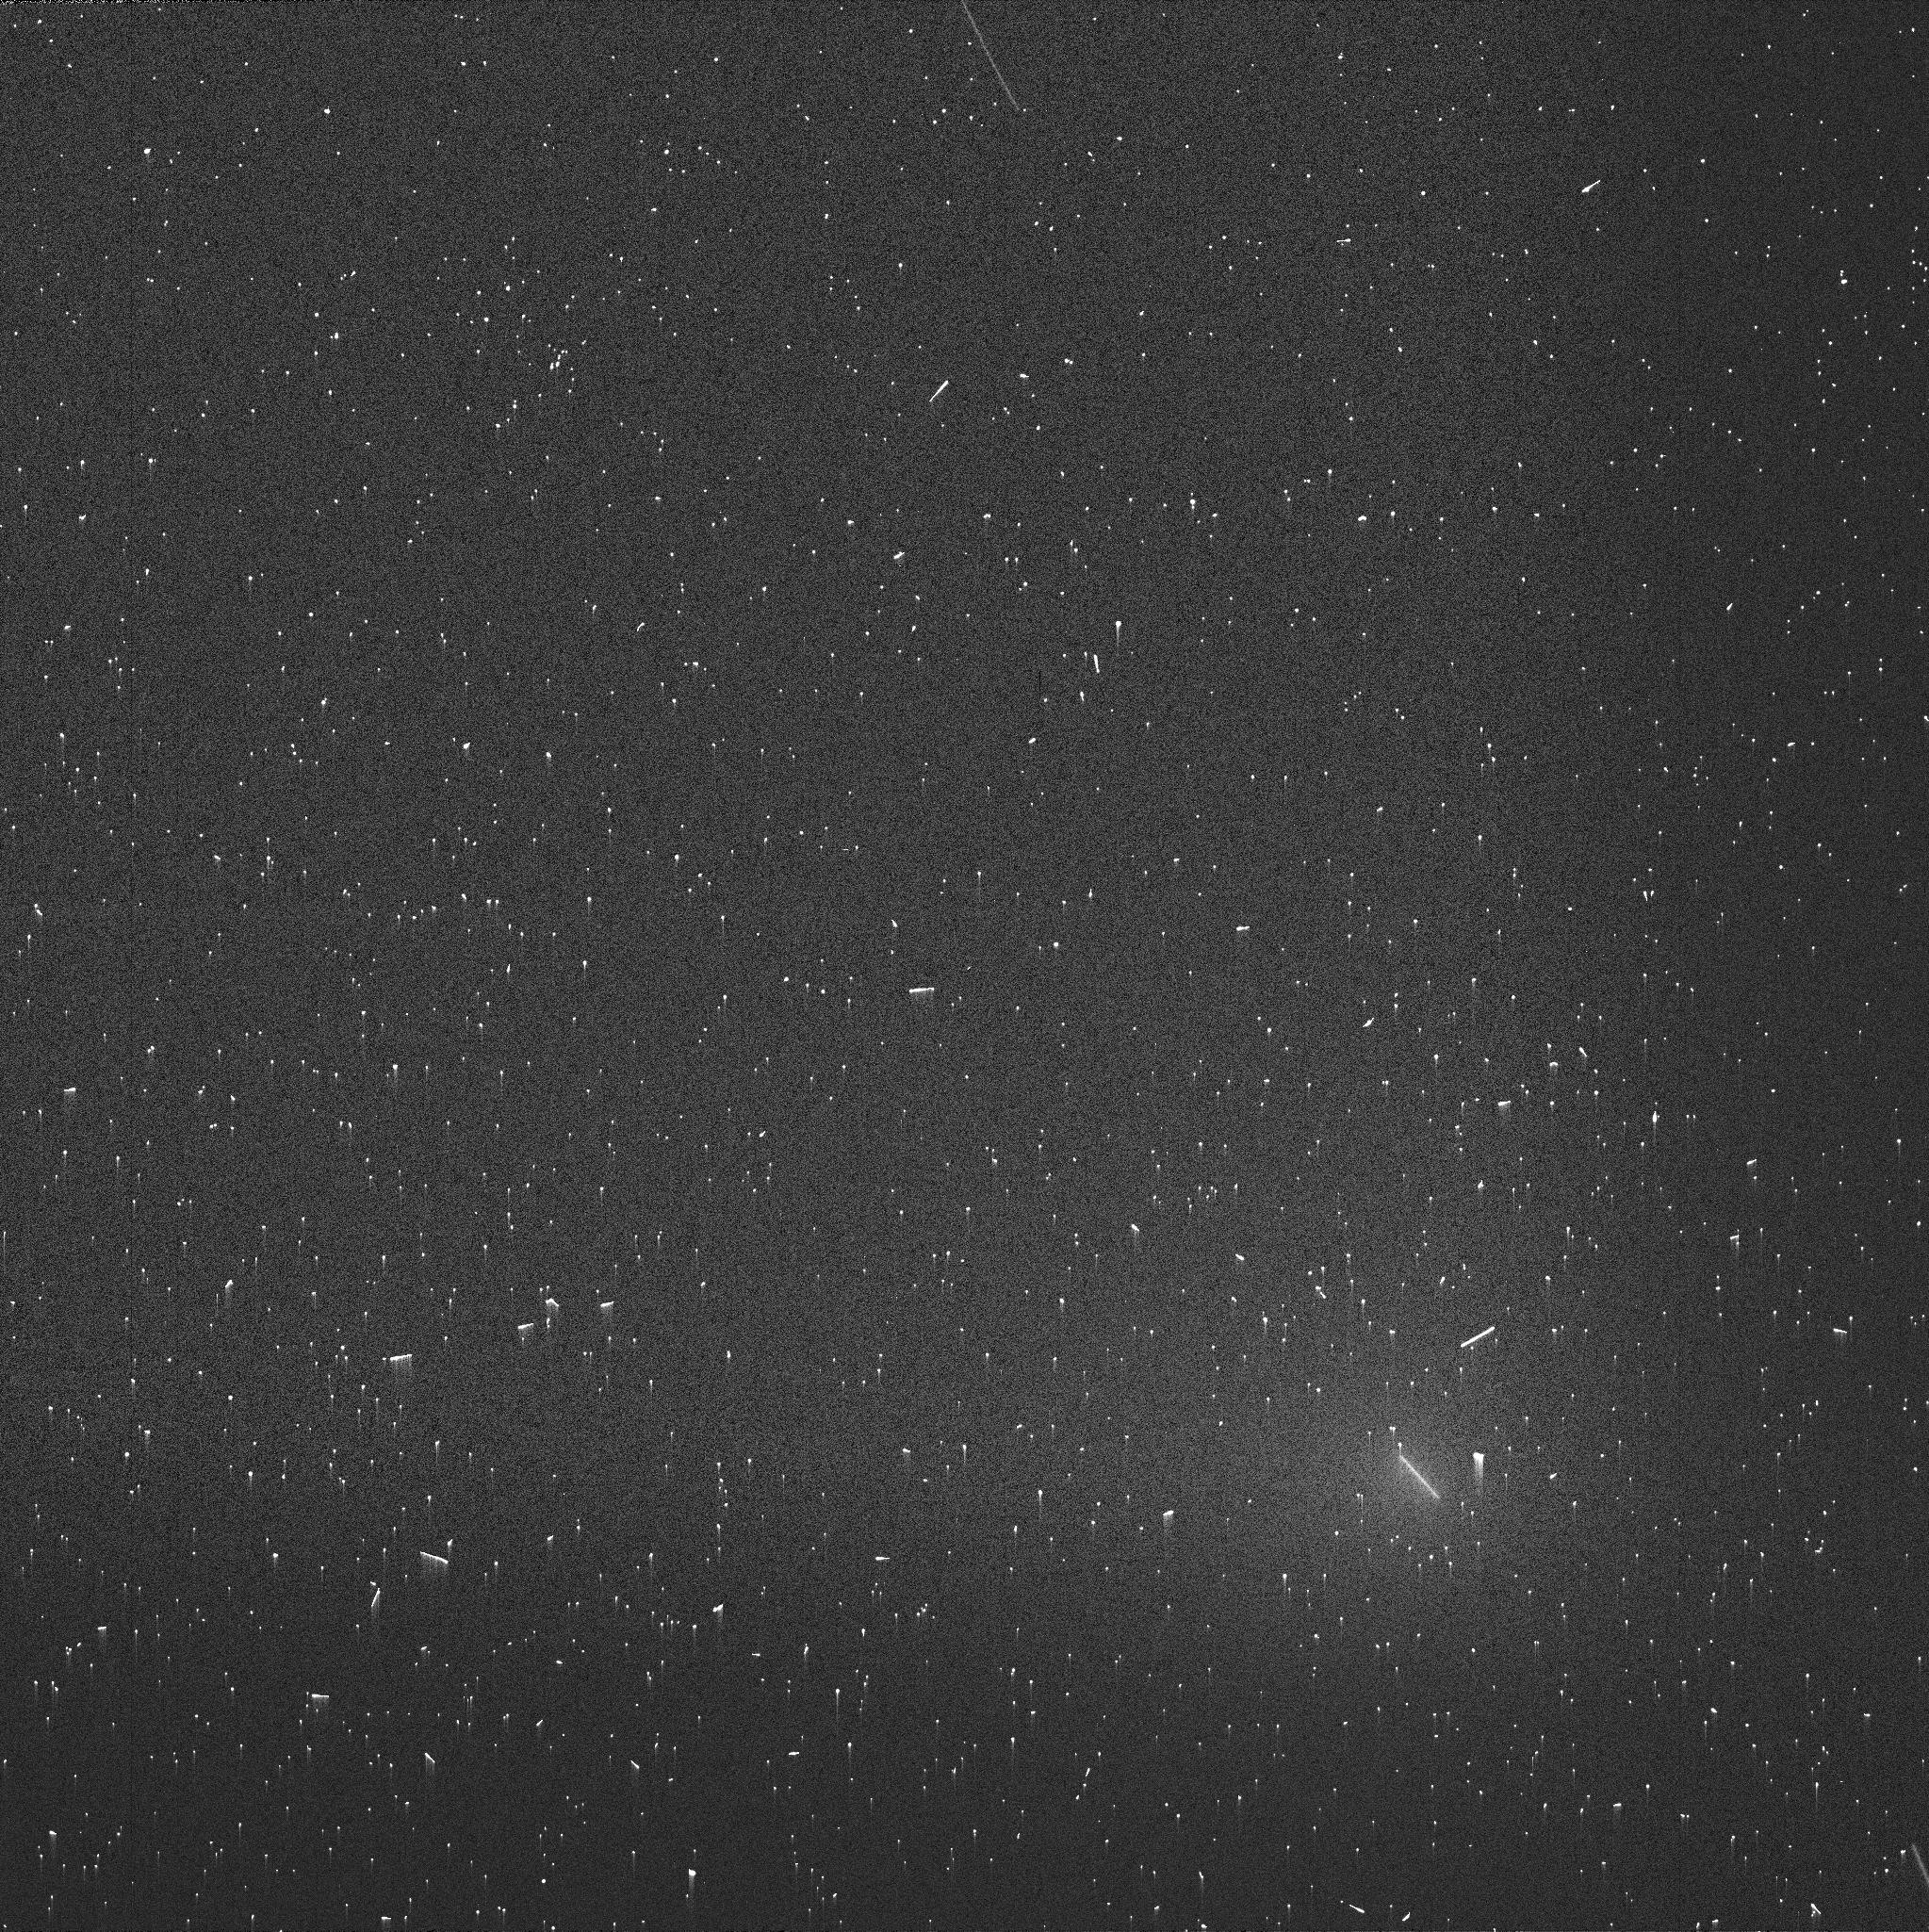
Target: 46P-WIRTANEN-V95-88
Instrument: WFC3/UVIS
Filter: FQ387N
Exposure: 2 min
Observation ID: idpya6hpq

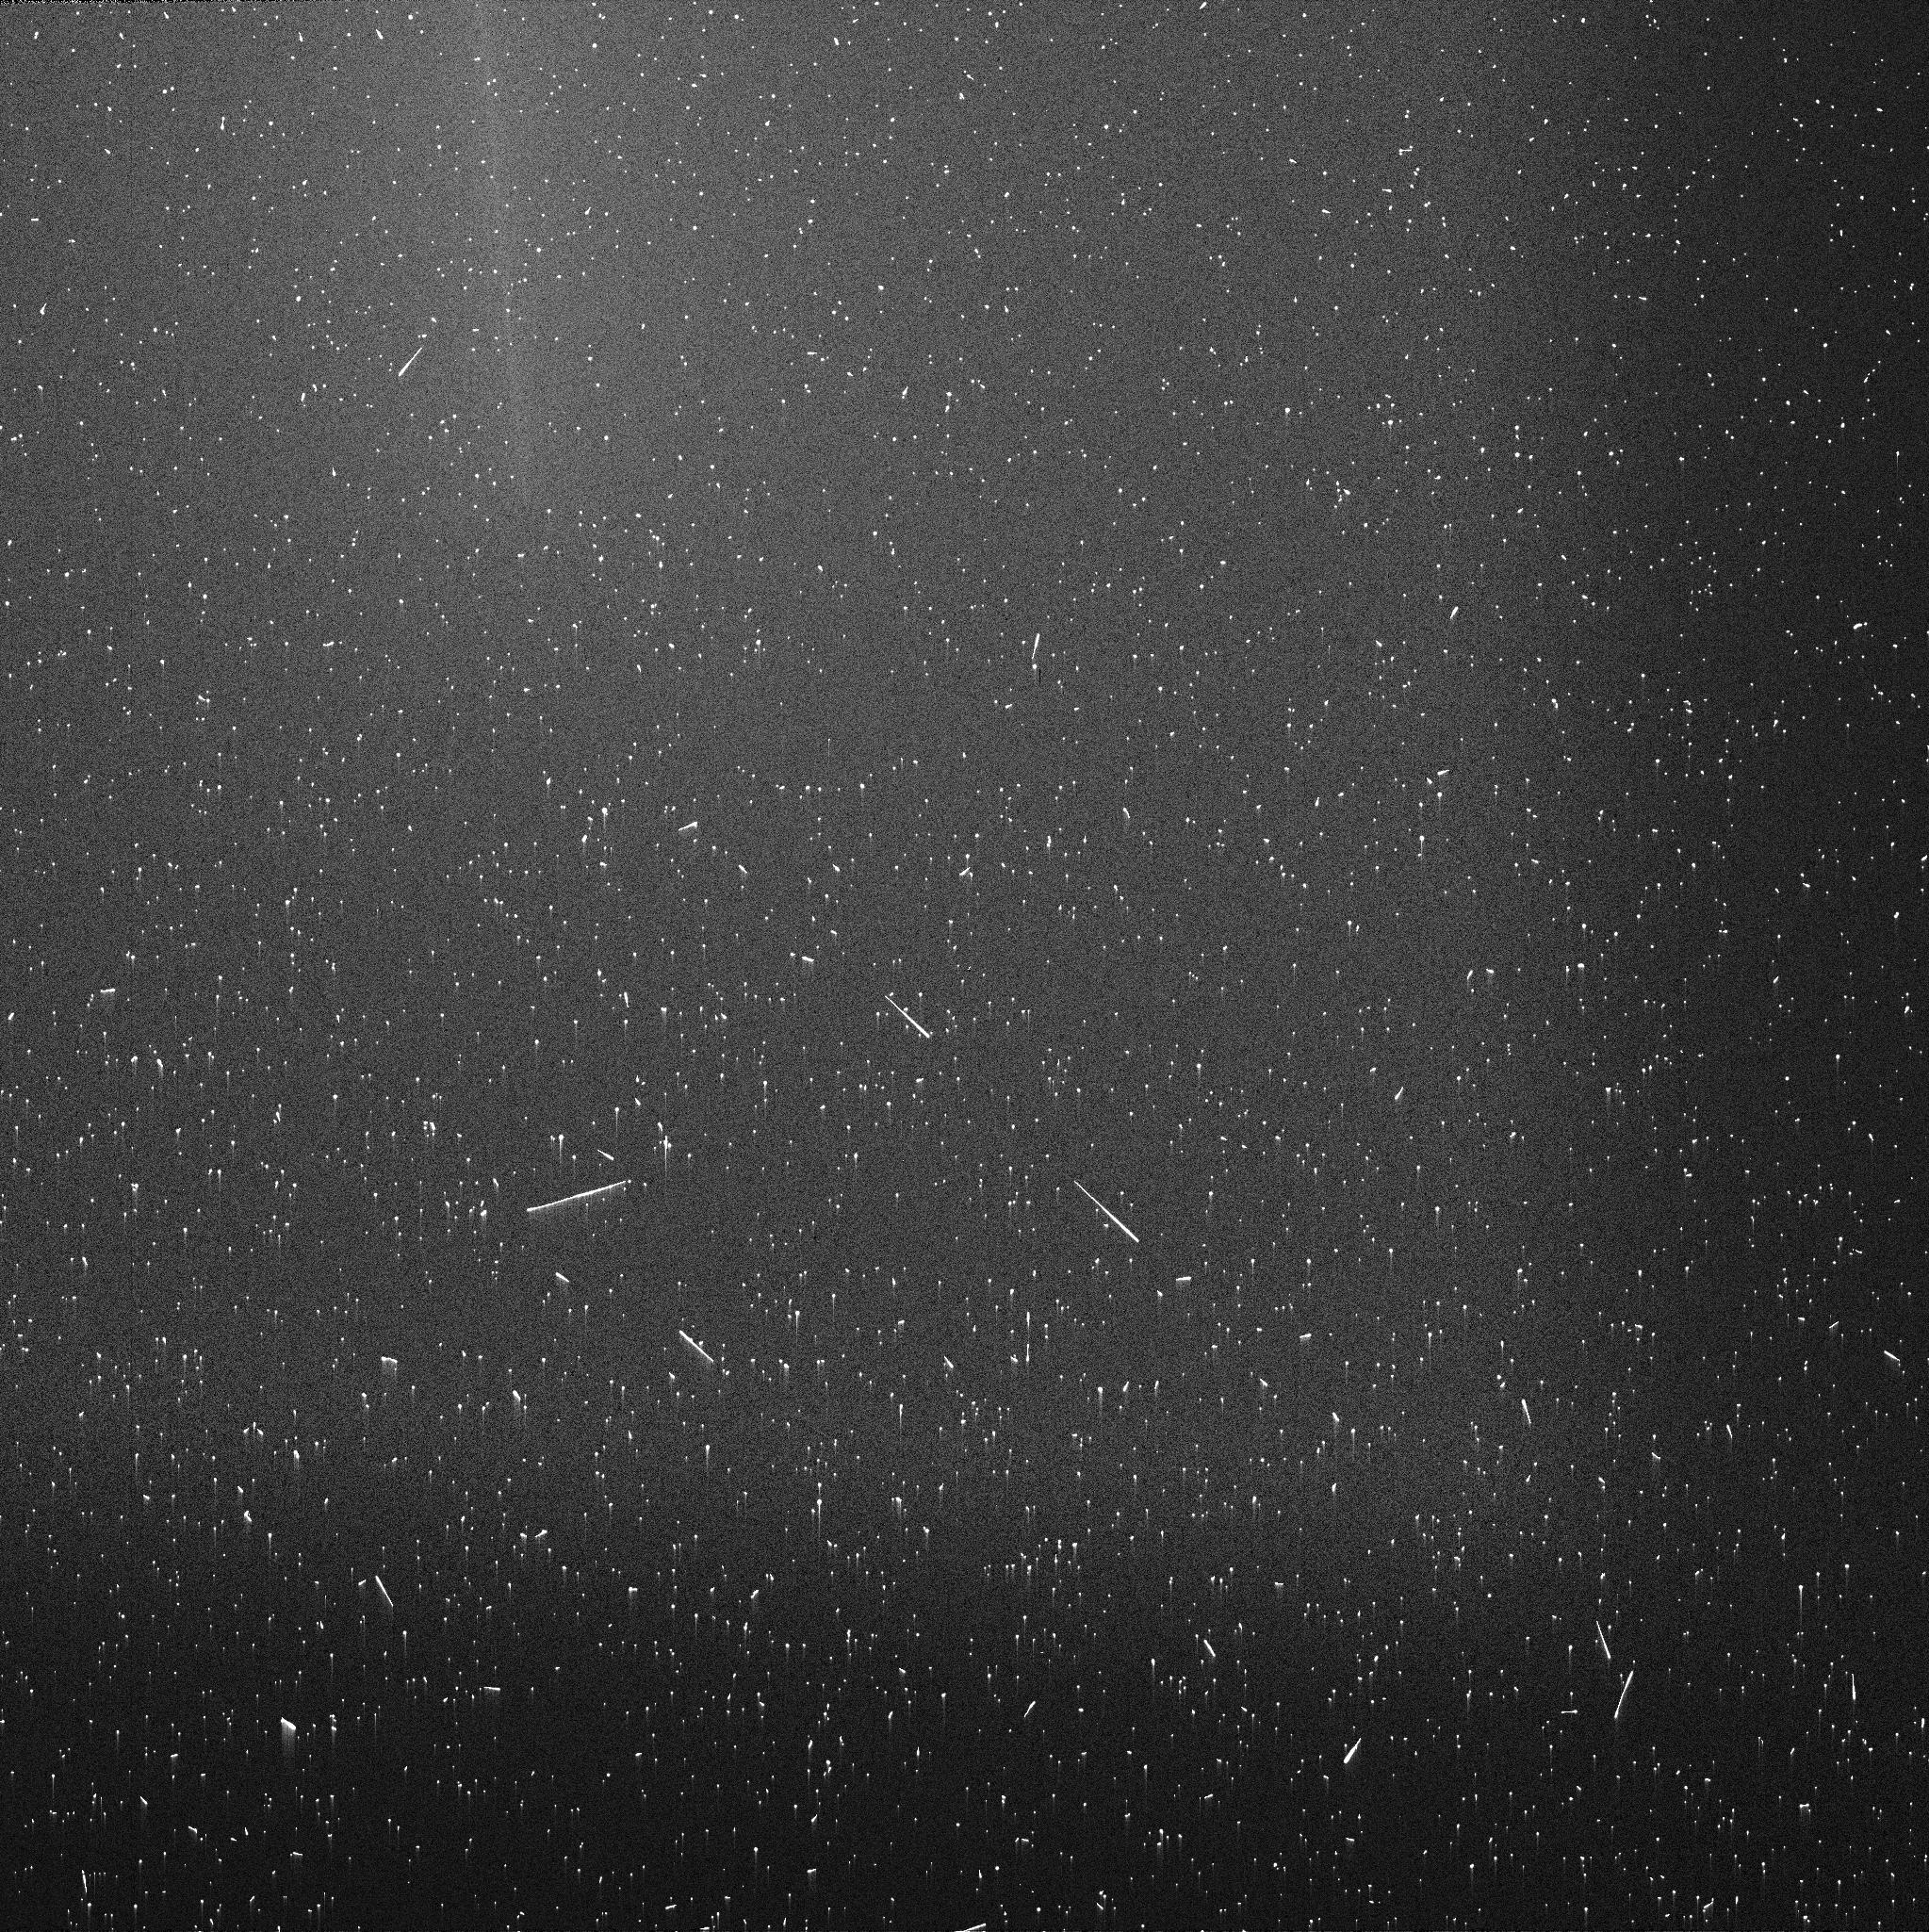
Target: 46P-WIRTANEN-V11-14
Instrument: WFC3/UVIS
Filter: FQ387N
Exposure: 6 min
Observation ID: idpyc4feq

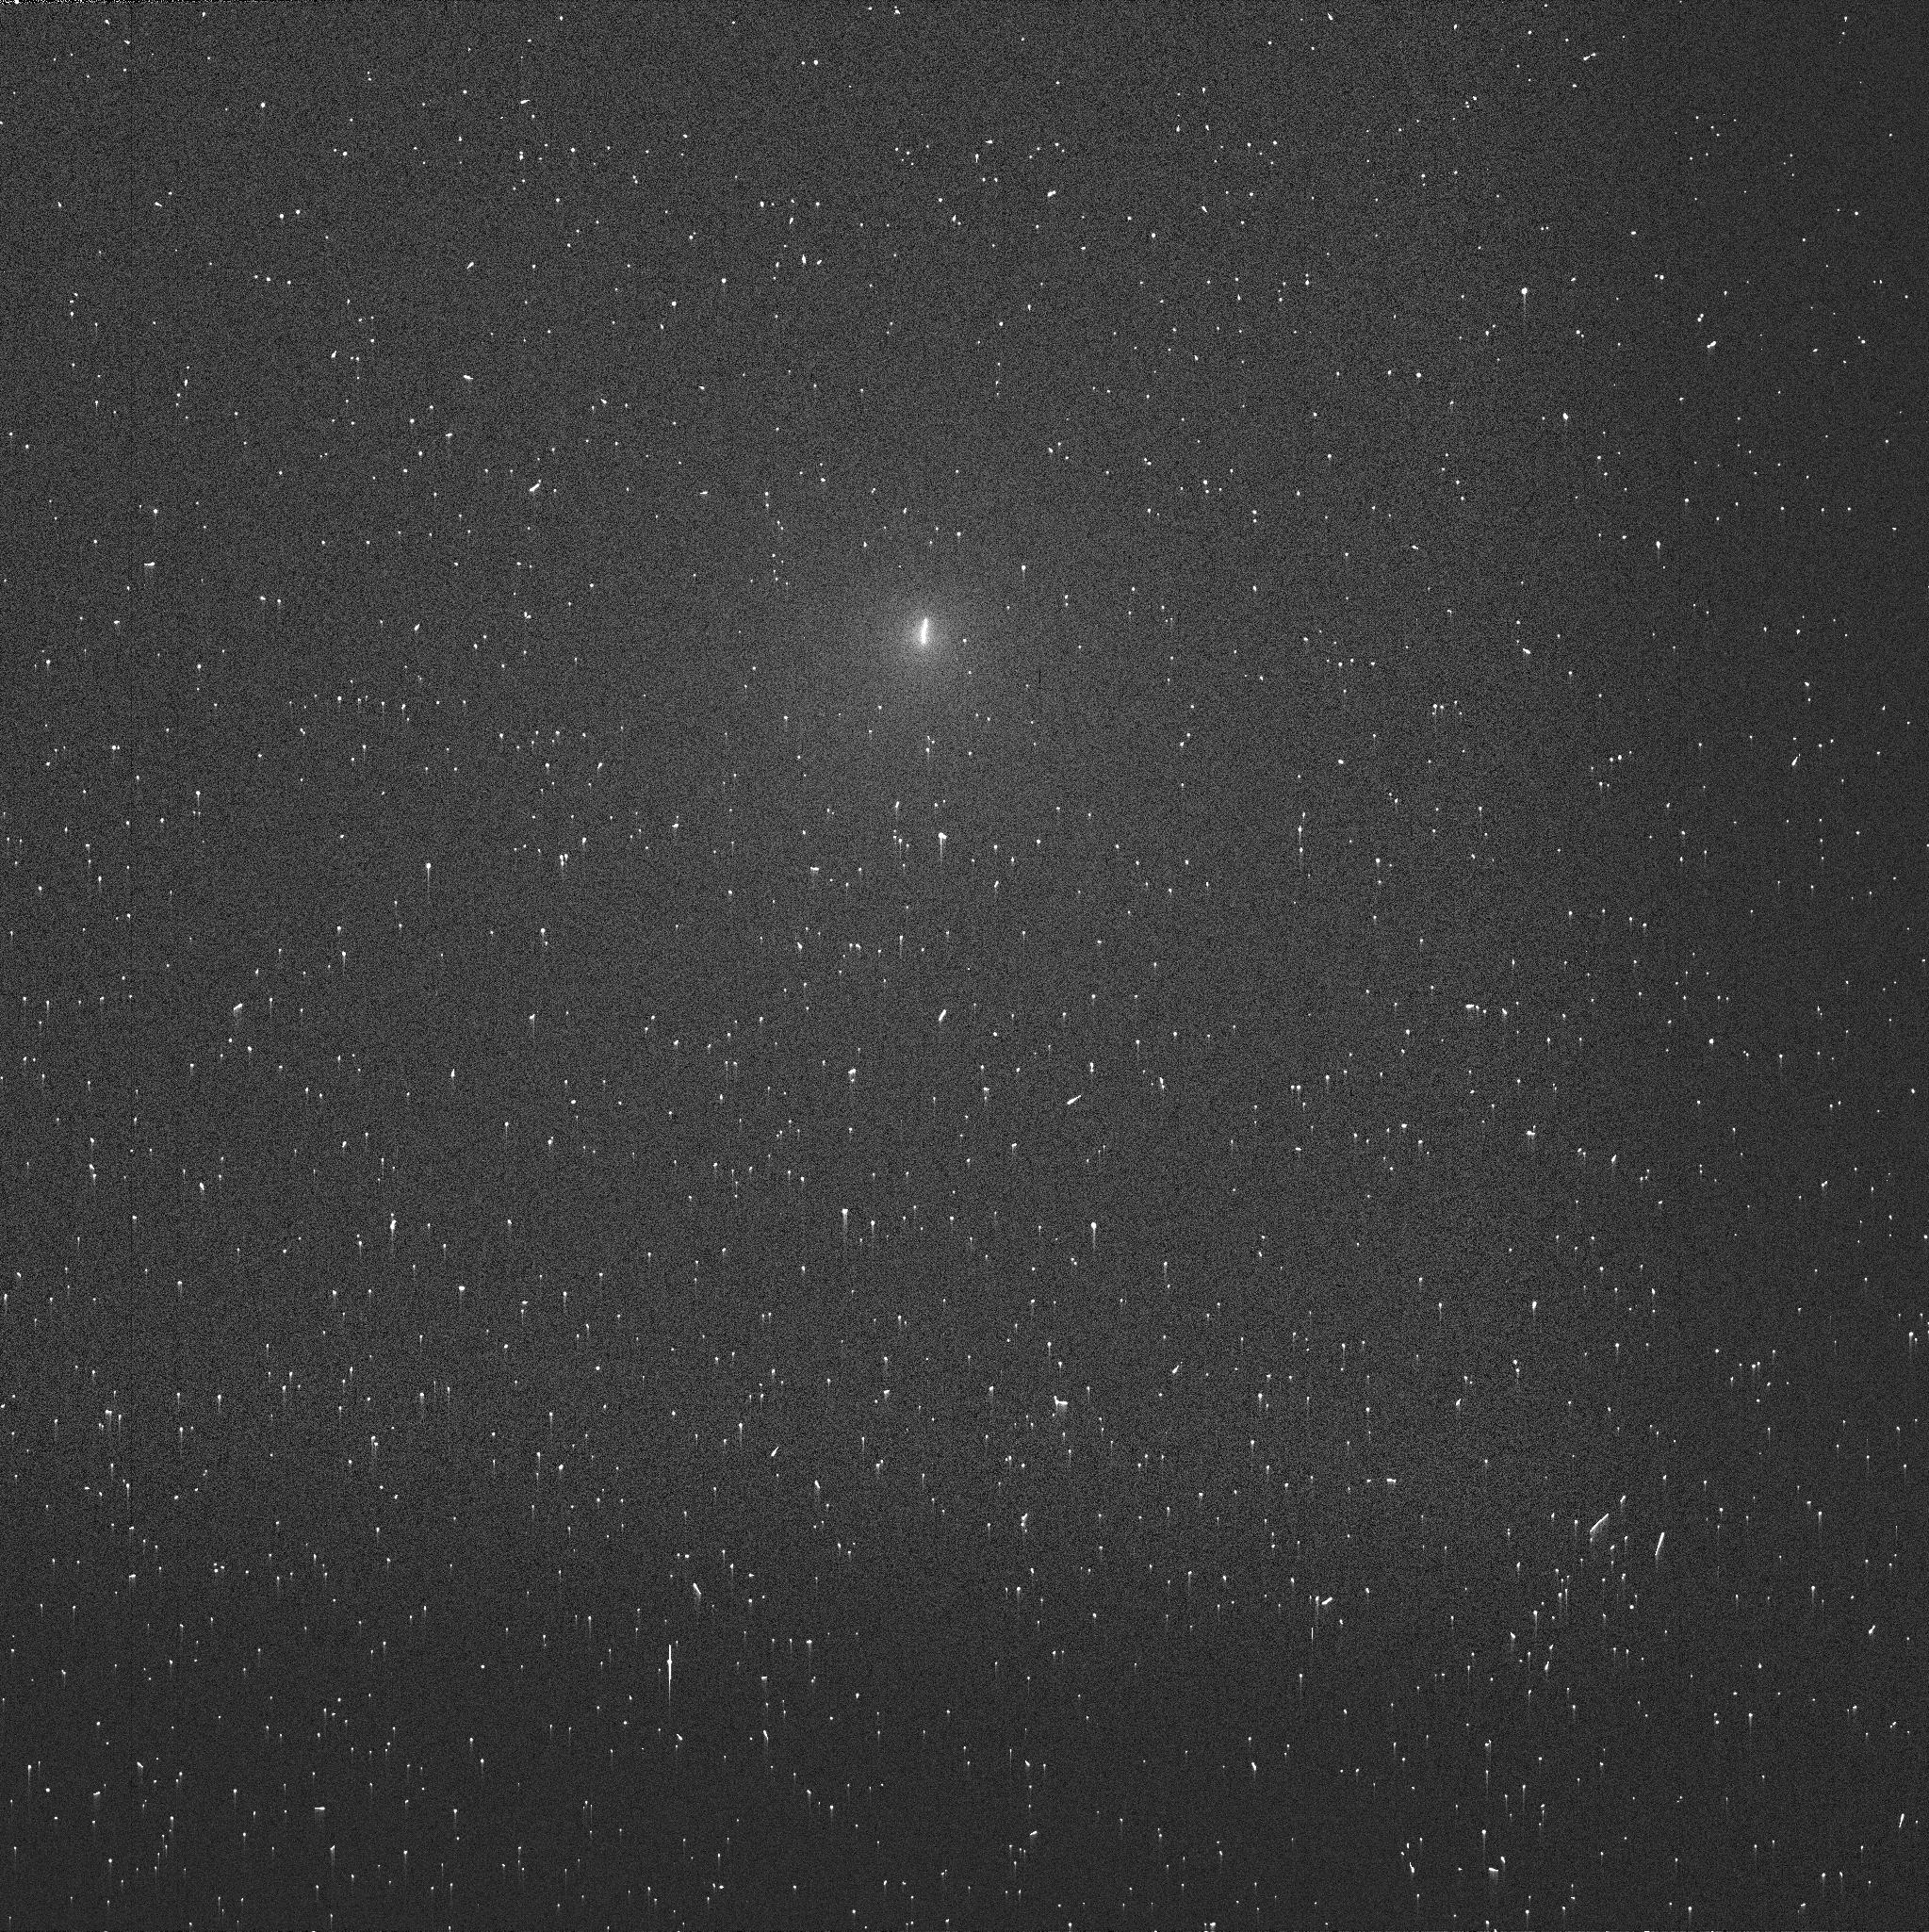
Target: 46P-WIRTANEN-V21-24
Instrument: WFC3/UVIS
Filter: FQ387N
Exposure: 2 min
Observation ID: idpyd3uxq

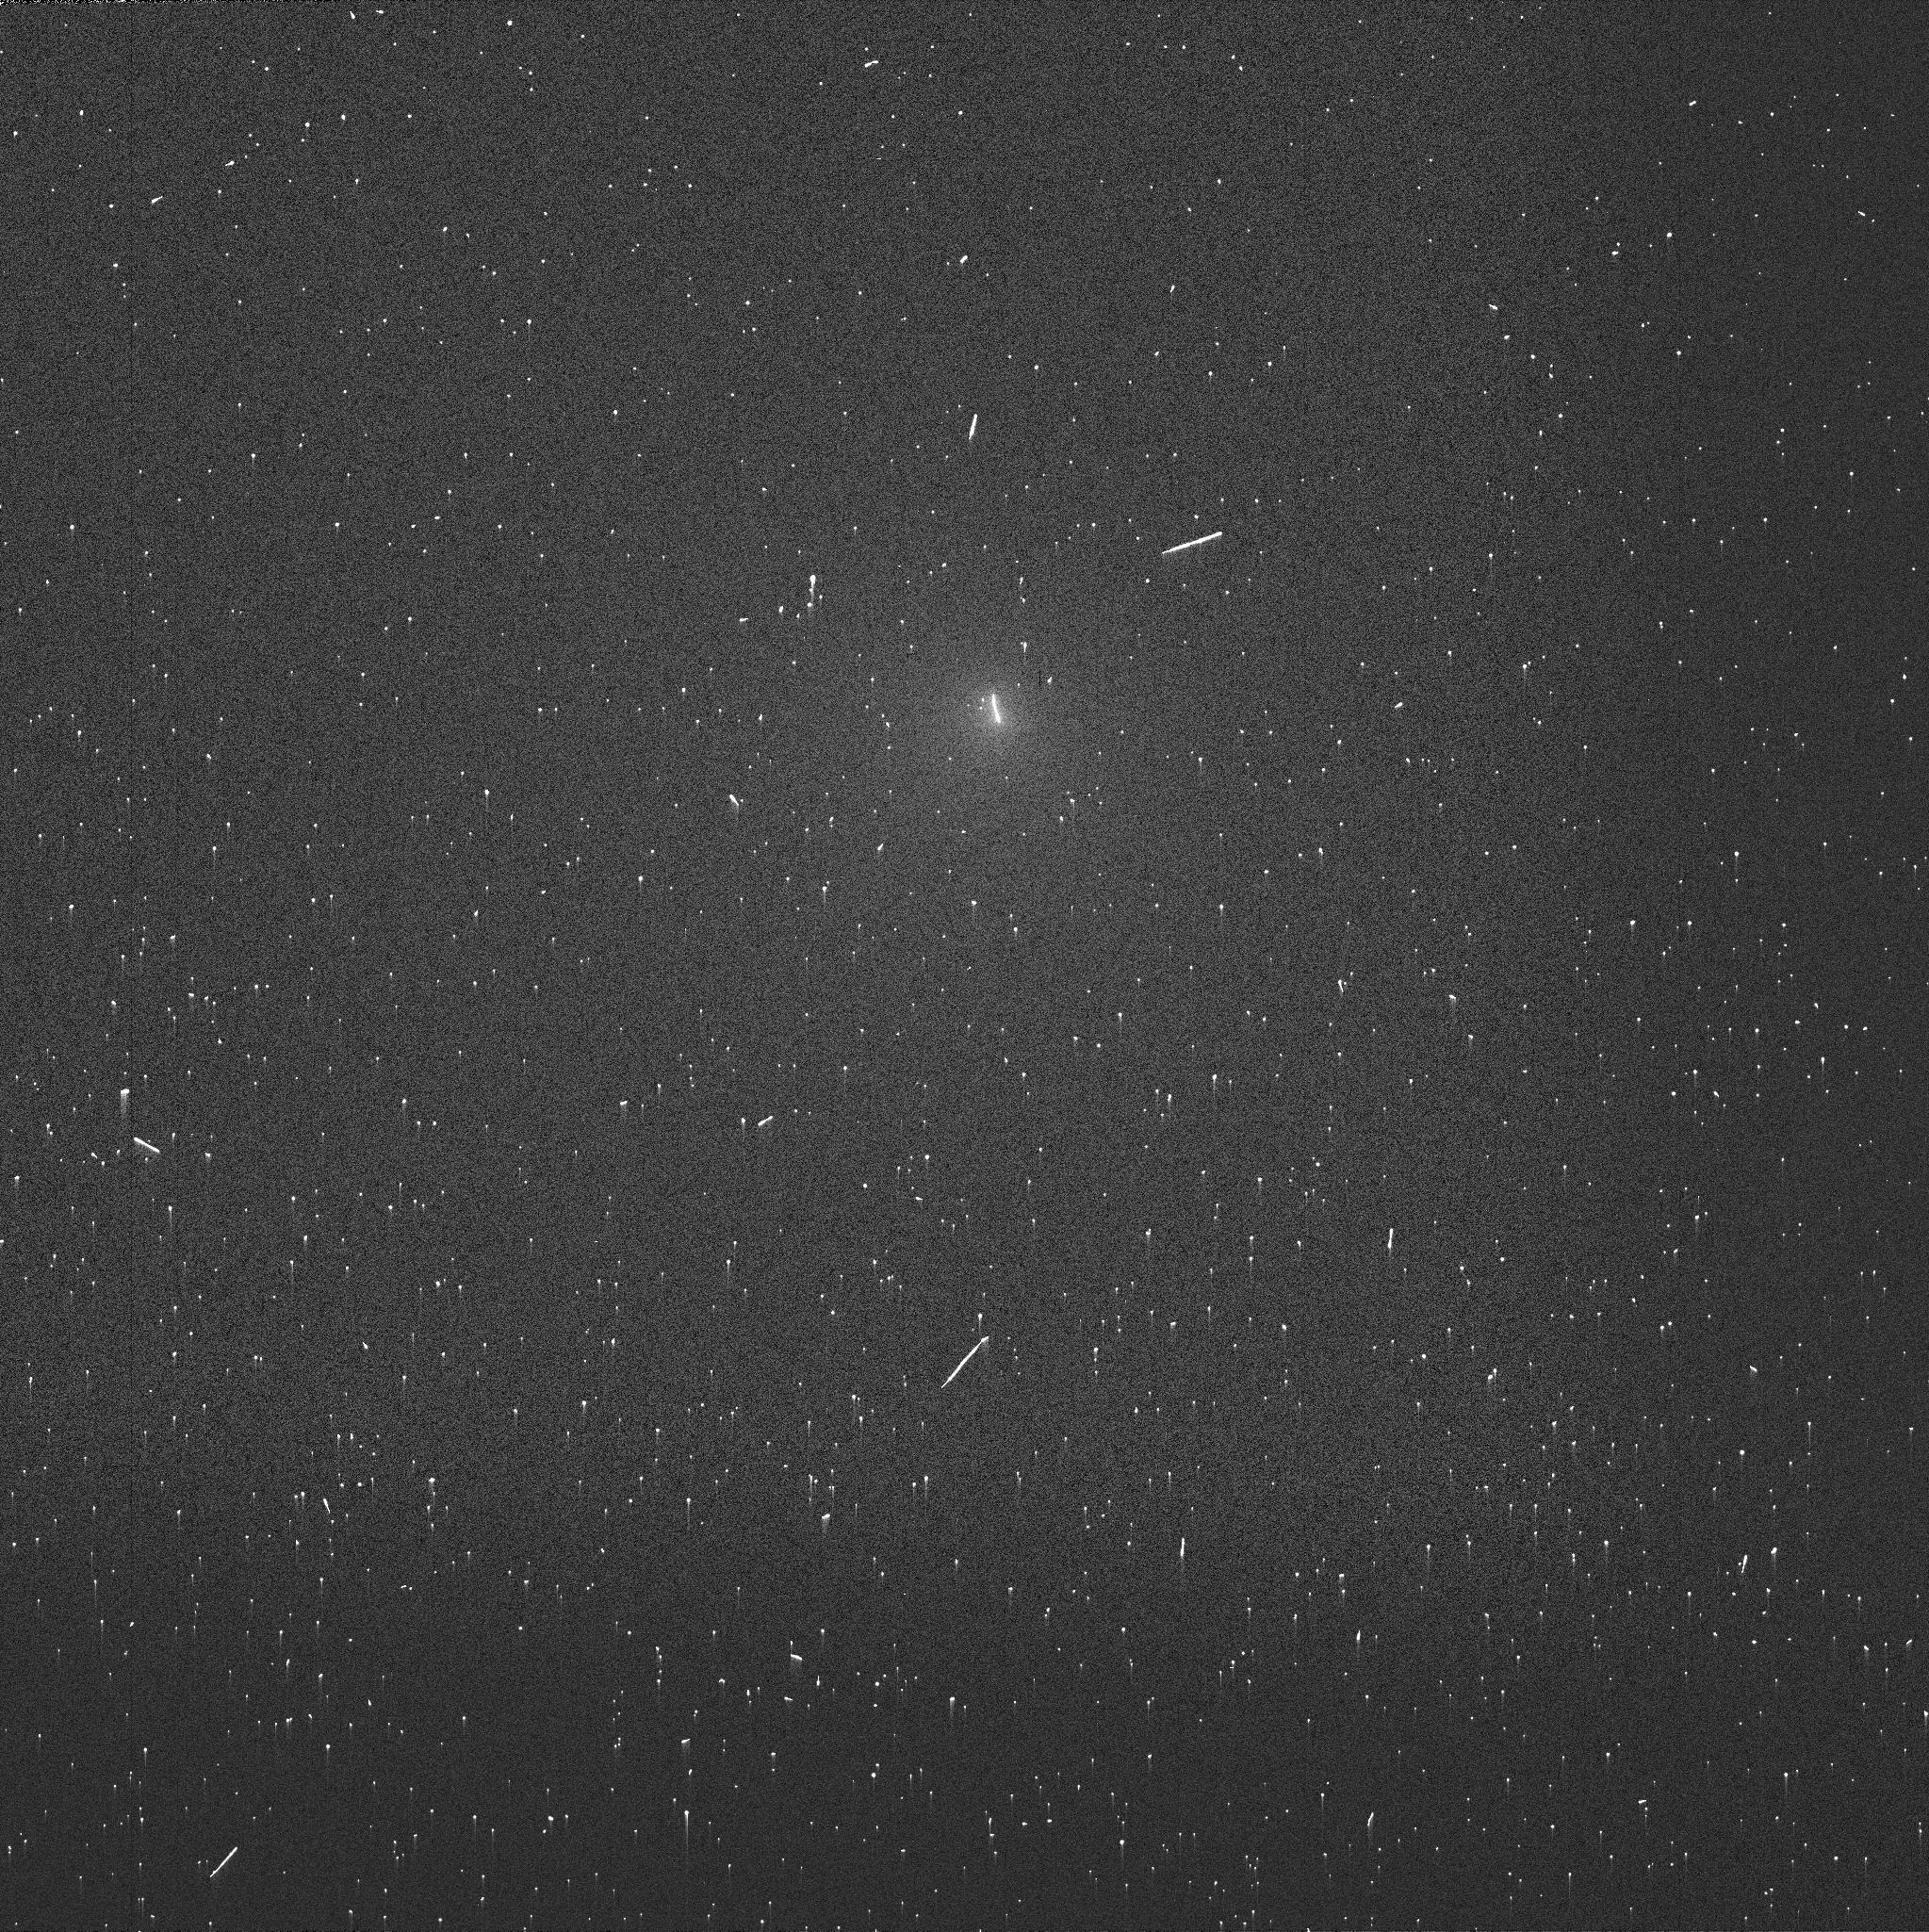
Target: 46P-WIRTANEN-V21-24
Instrument: WFC3/UVIS
Filter: FQ387N
Exposure: 2 min
Observation ID: idpyd2u5q

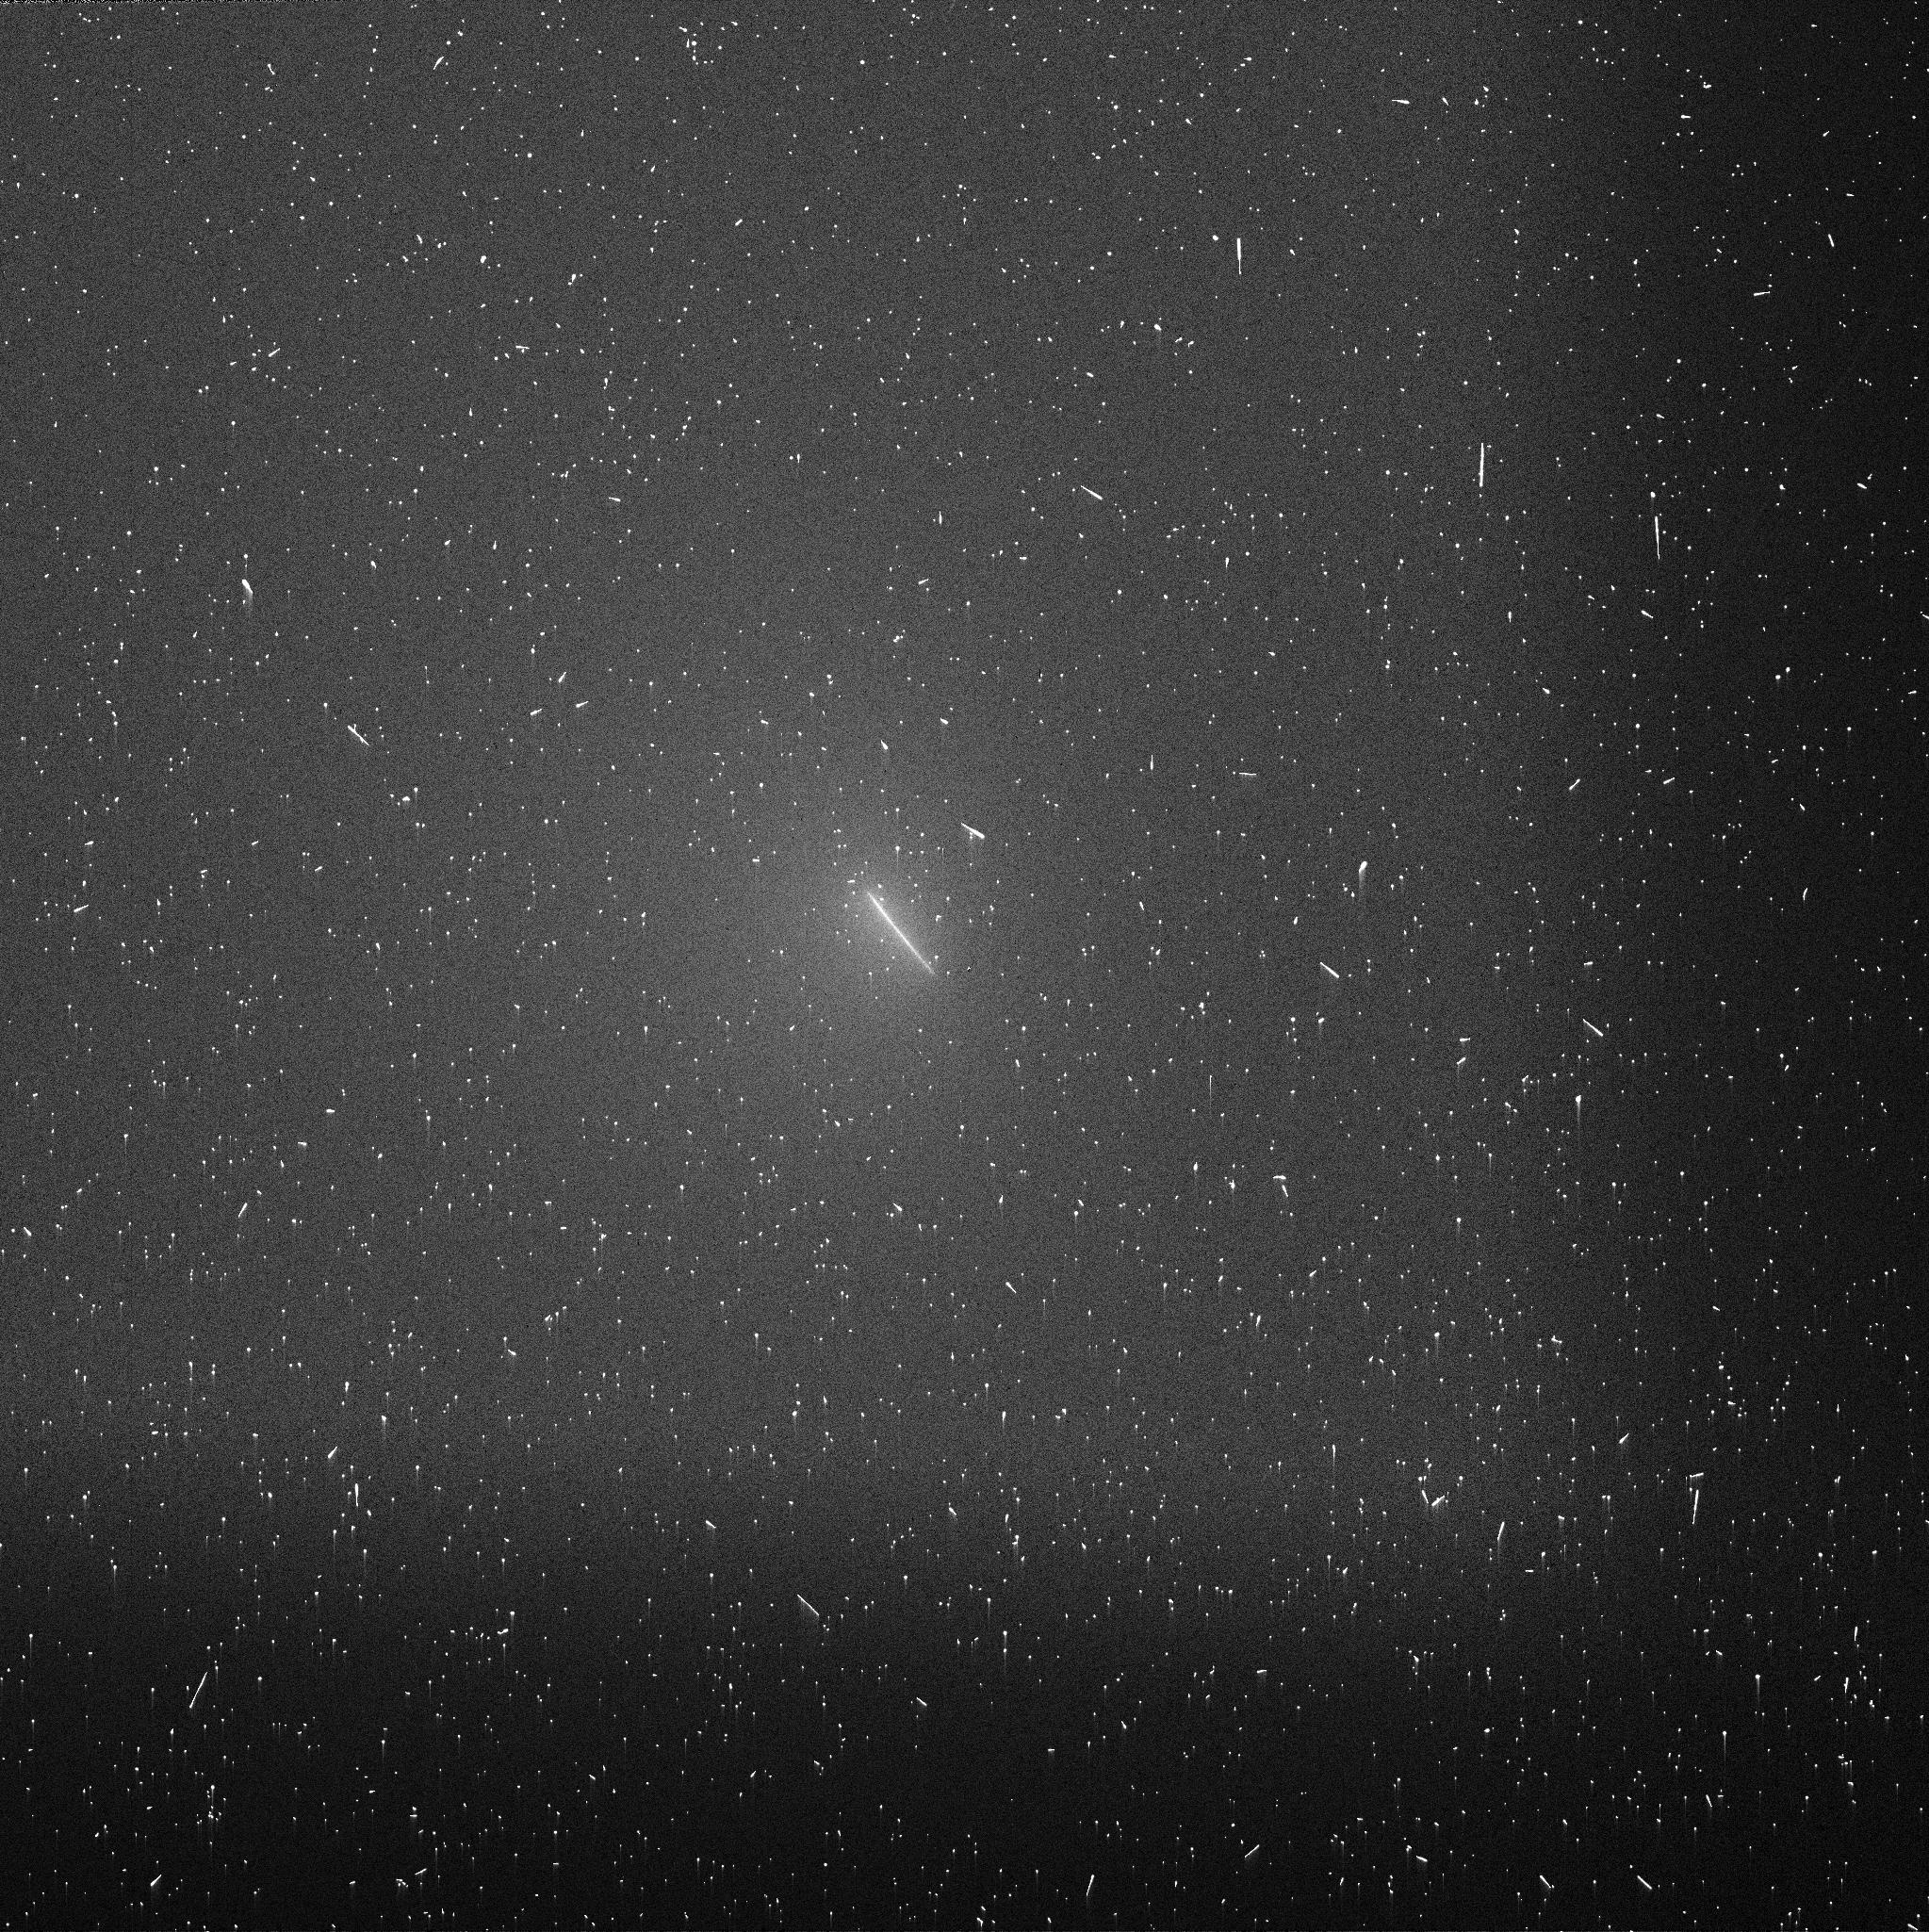
Target: 46P-WIRTANEN-V95-88
Instrument: WFC3/UVIS
Filter: FQ387N
Exposure: 6 min
Observation ID: idpya7i0q

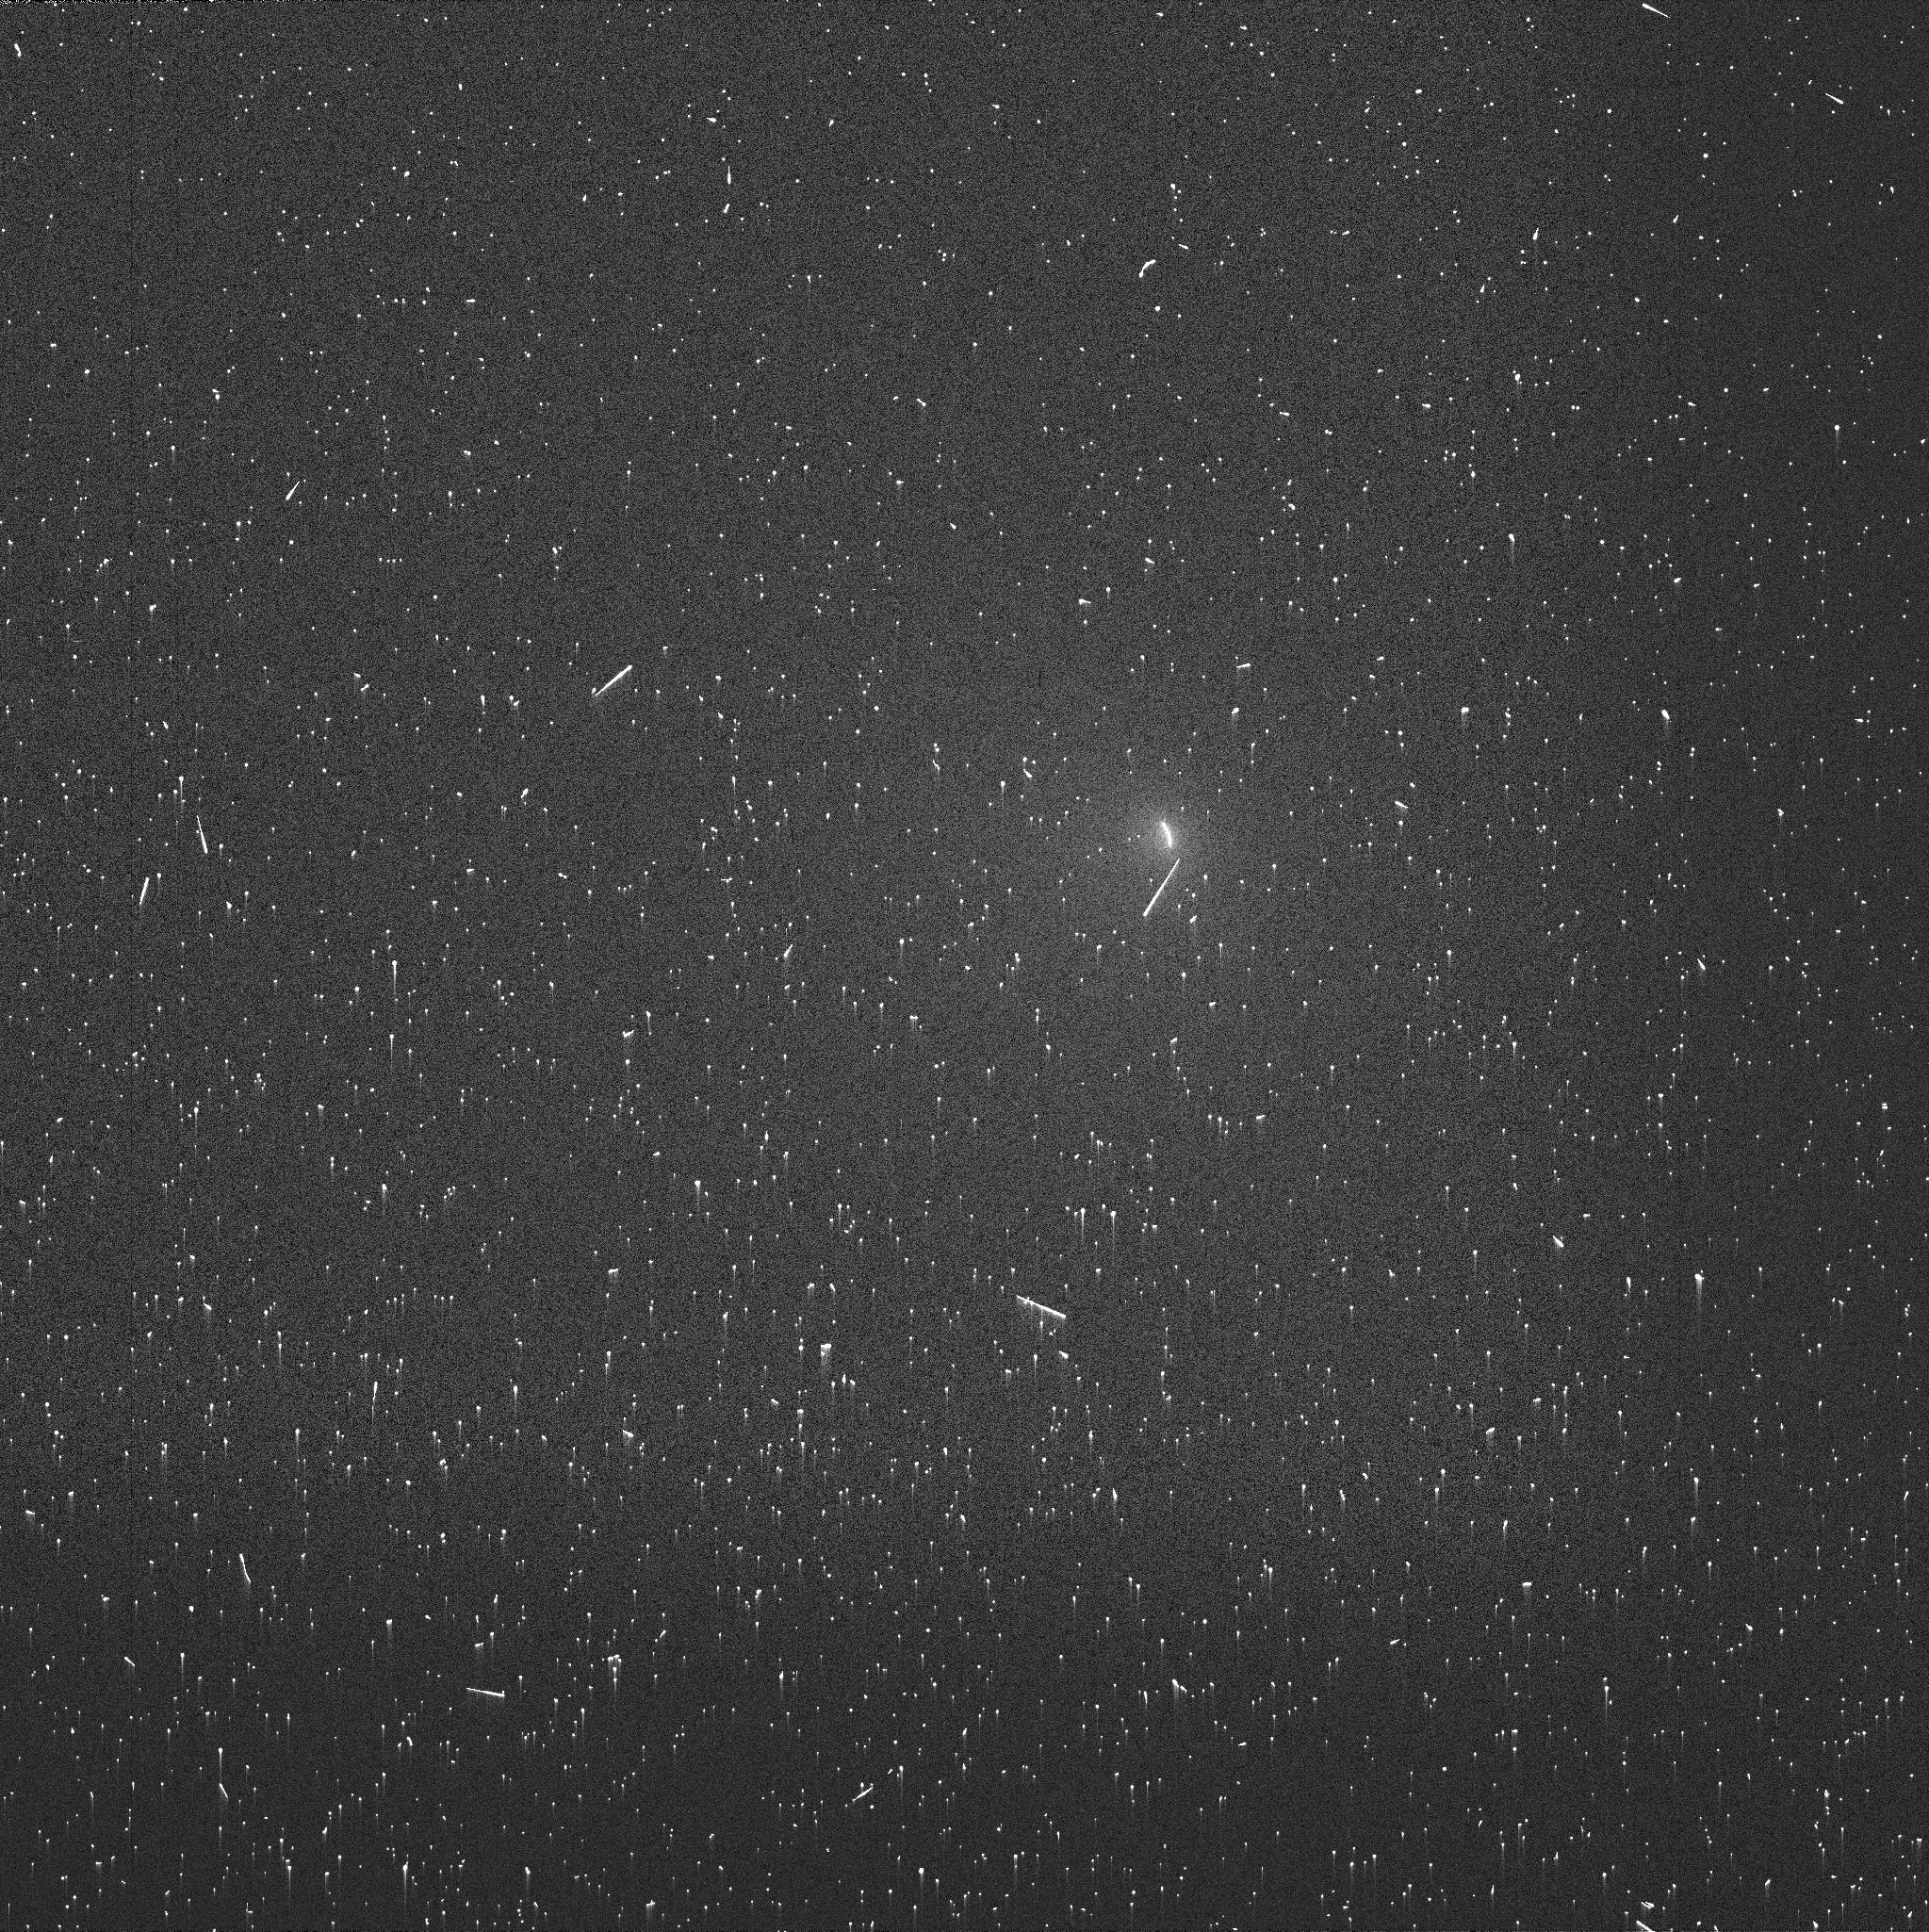
Target: 46P-WIRTANEN-V21-24
Instrument: WFC3/UVIS
Filter: FQ387N
Exposure: 2 min
Observation ID: idpyd1tzq

Close encounter with comet 46P/Wirtanen: X-ray tomography of the coma (PI: Bodewits, Dennis)

We request simultaneous observations with Chandra/ACIS and HST/WFC3 to characterize the neutral gas and plasma around comet 46P/Wirtanen. We will use the comet s historic close approach to Earth as a natural laboratory to study charge exchange emission processes. First, we will combine x-ray and visible imaging to map the distribution and variability of gas in the coma. Second, the comet's close proximity allows us to investigate the emission mechanism responsible for faint >1 keV features previously seen in other comets. Third, we will compare the interactions of the solar wind with the gas molecules surrounding the comet and with local interstellar neutral atoms sweeping through the heliosphere.